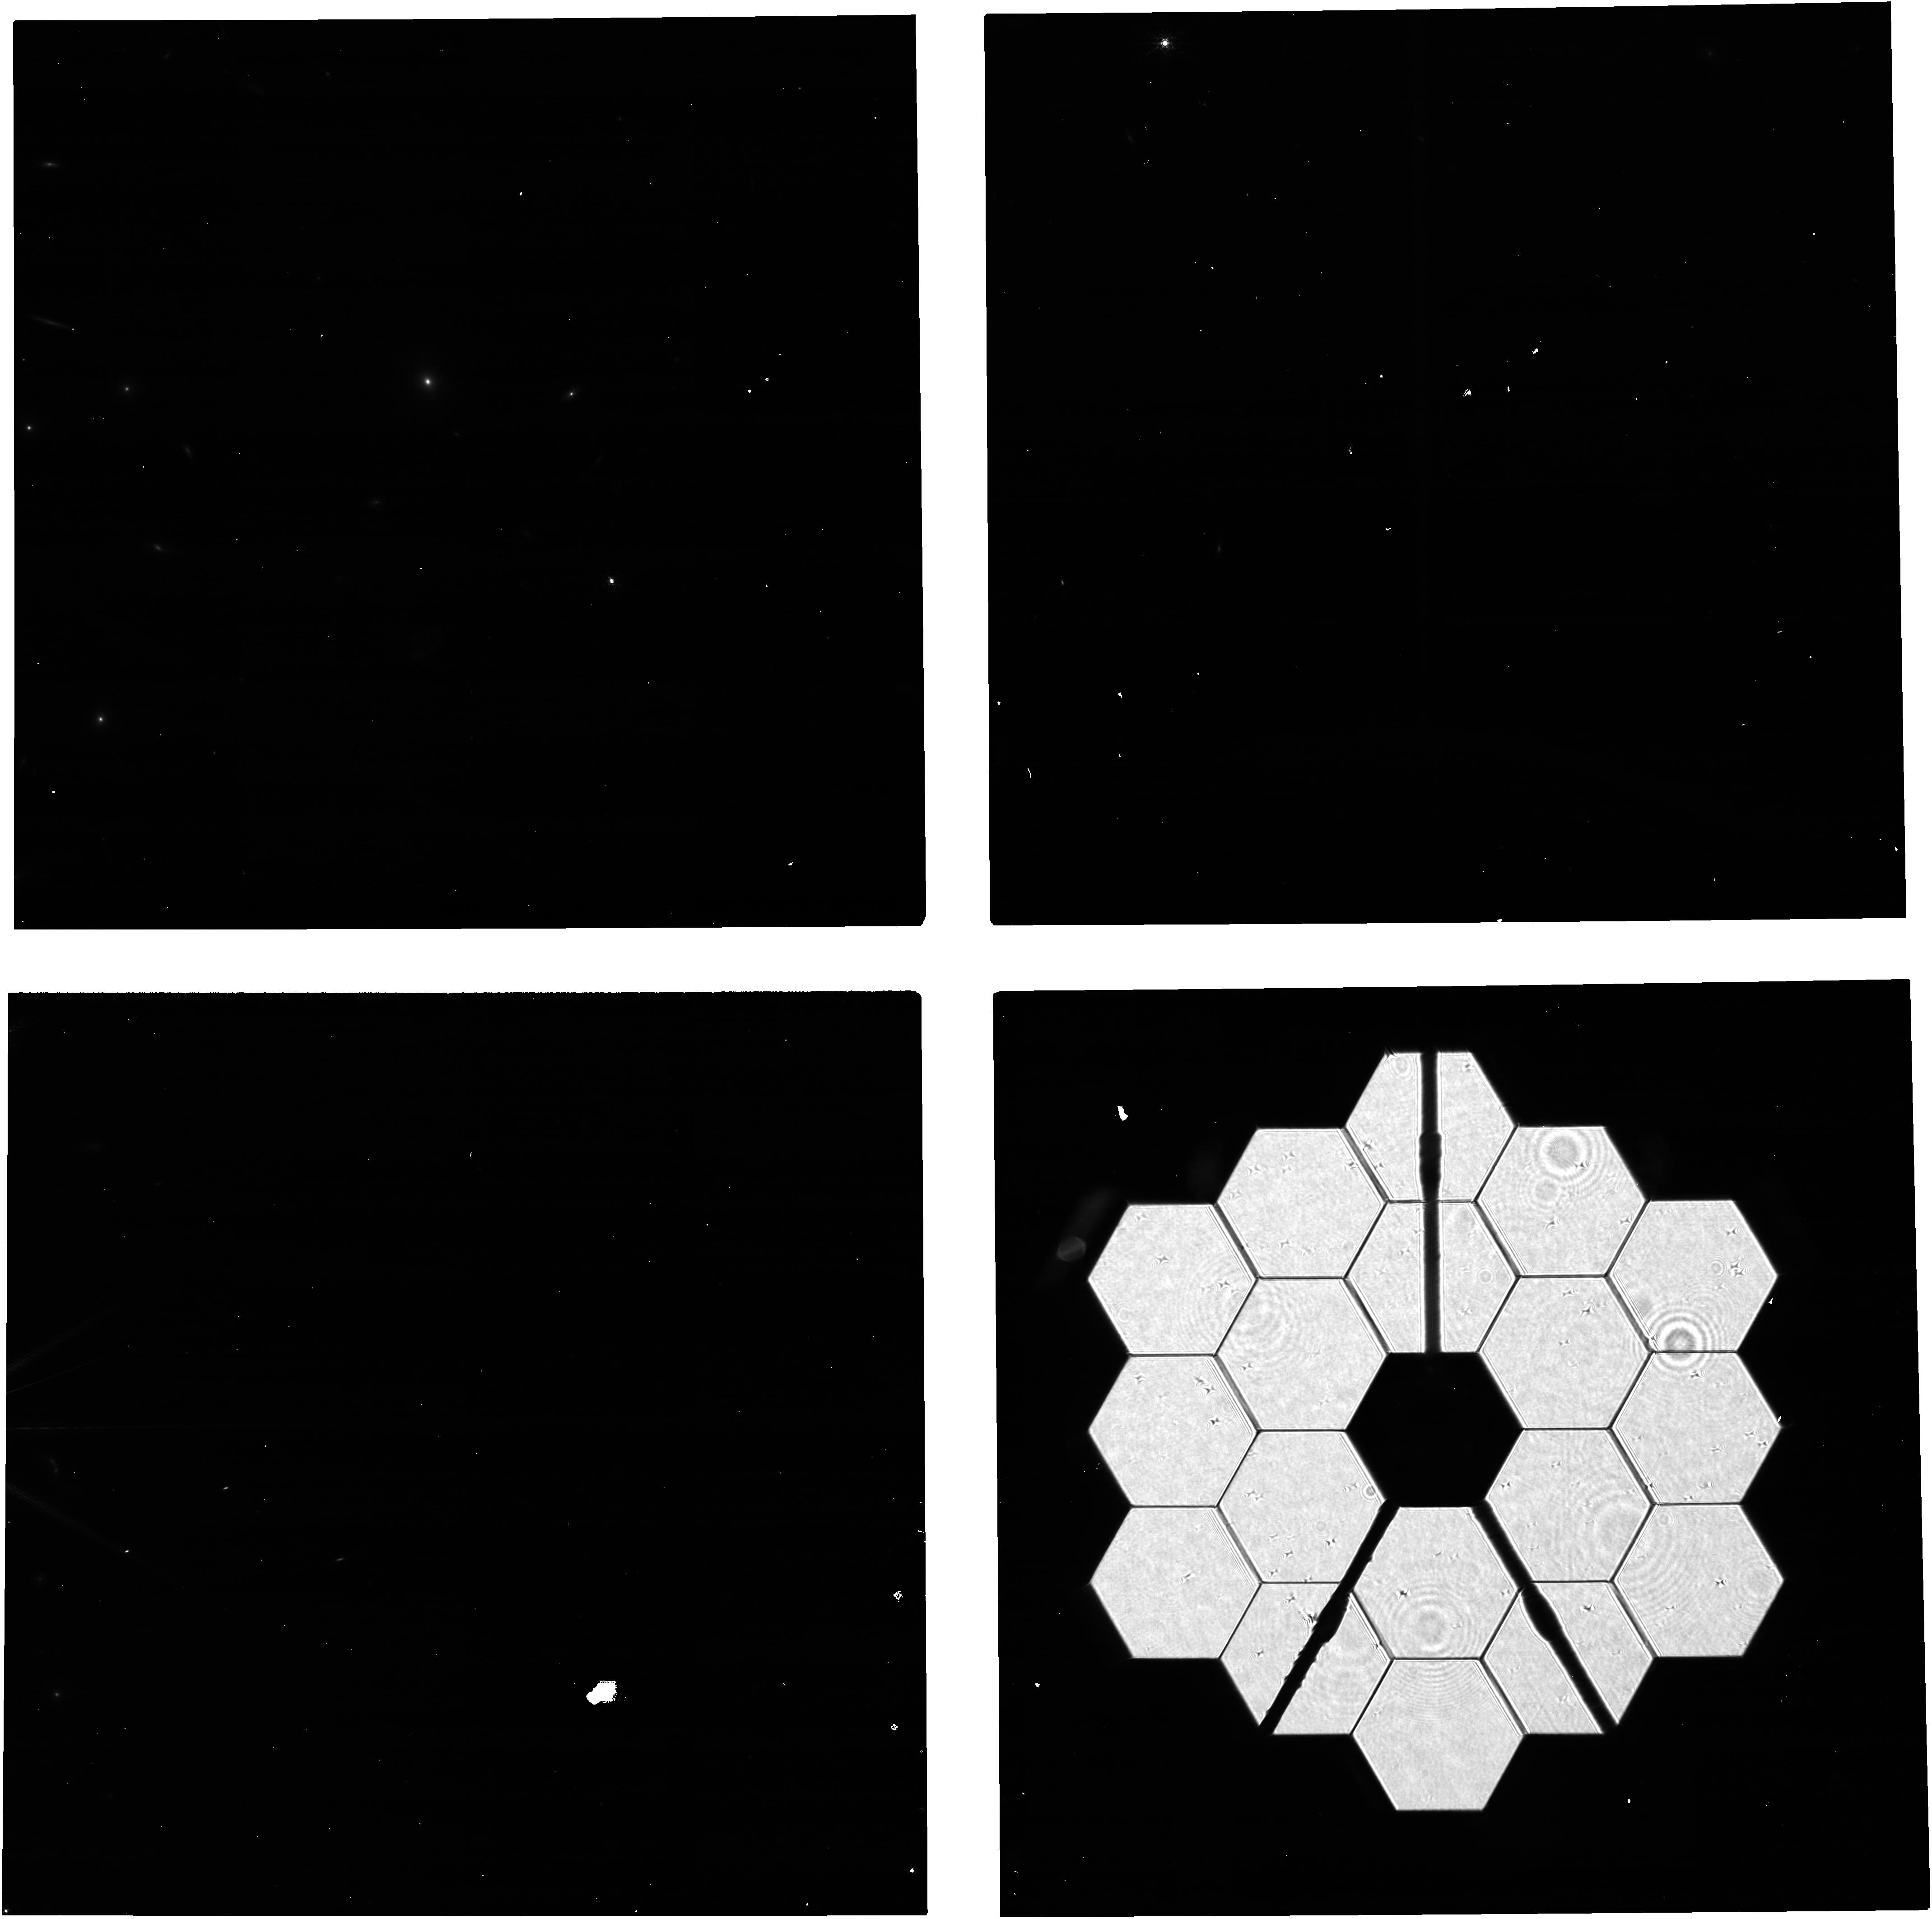
Target: 2MASS-17505832+6914281
Instrument: NIRCAM
Filter: F210M
Exposure: 5 min
Observation ID: jw04510-o004_t003_nircam_clear-f210m

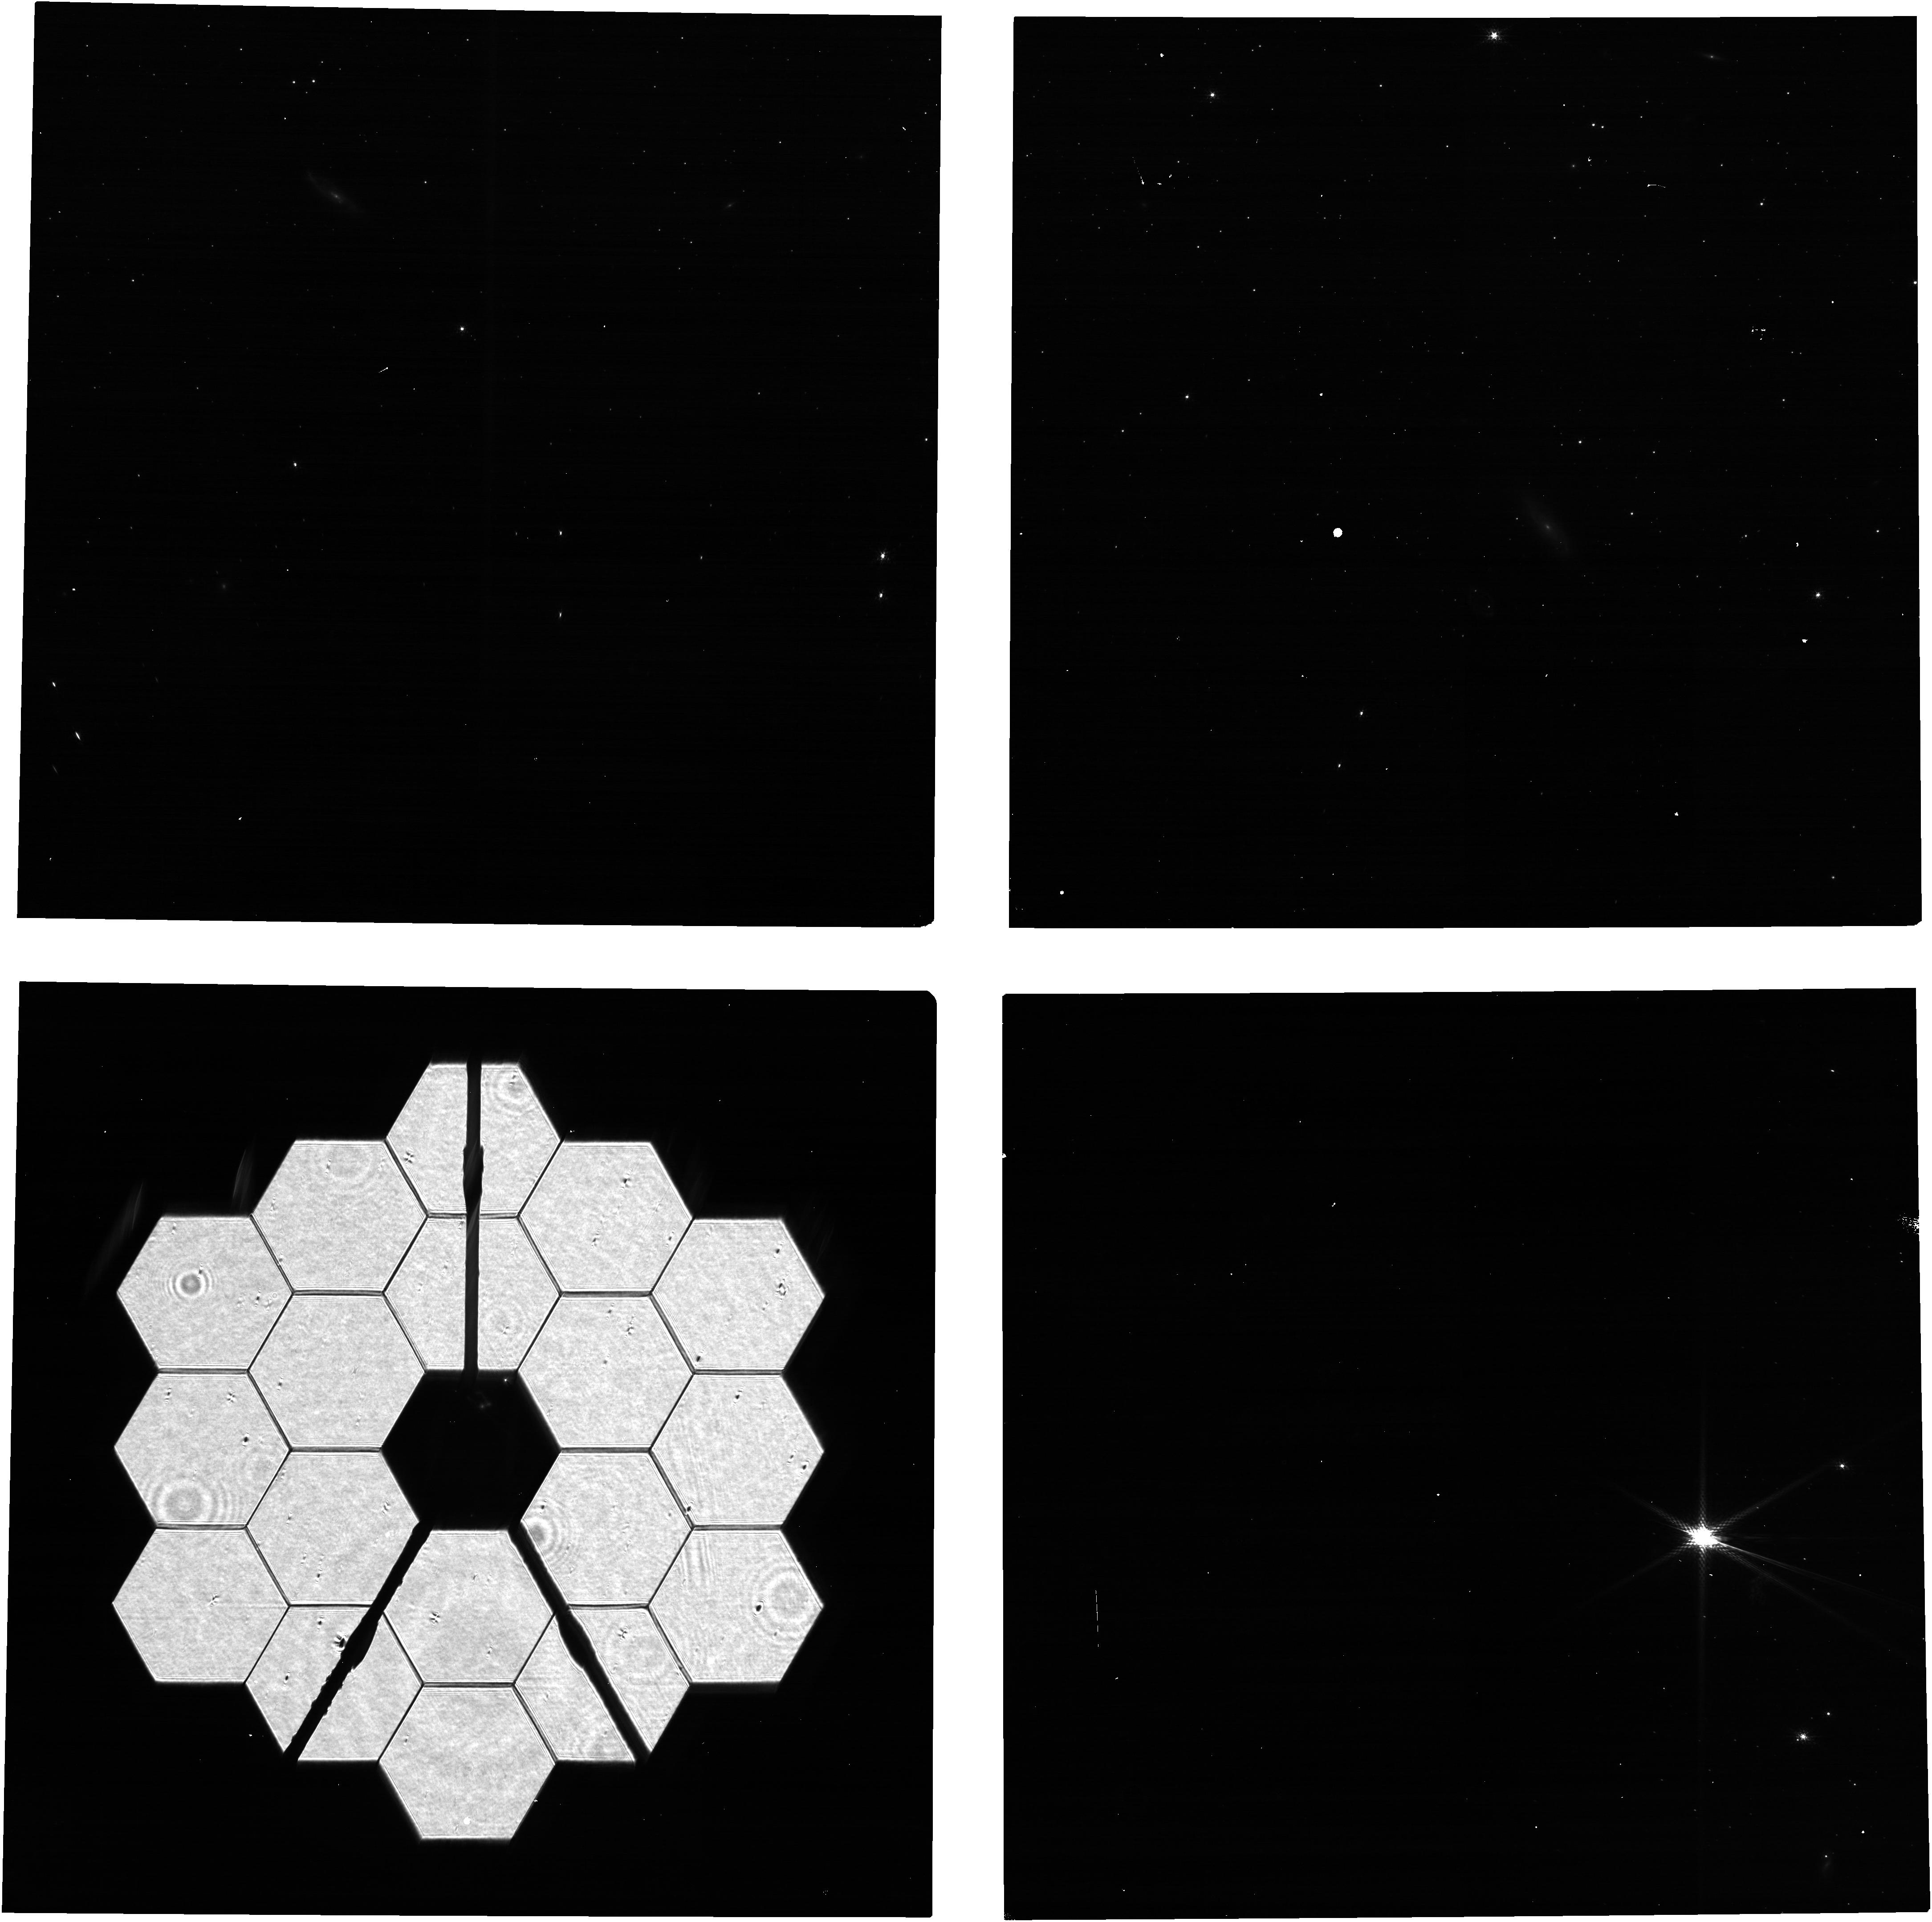
Target: 2MASS-05562621-6359103
Instrument: NIRCAM
Filter: F140M
Exposure: 5 min
Observation ID: jw04510-o001_t001_nircam_clear-f140m

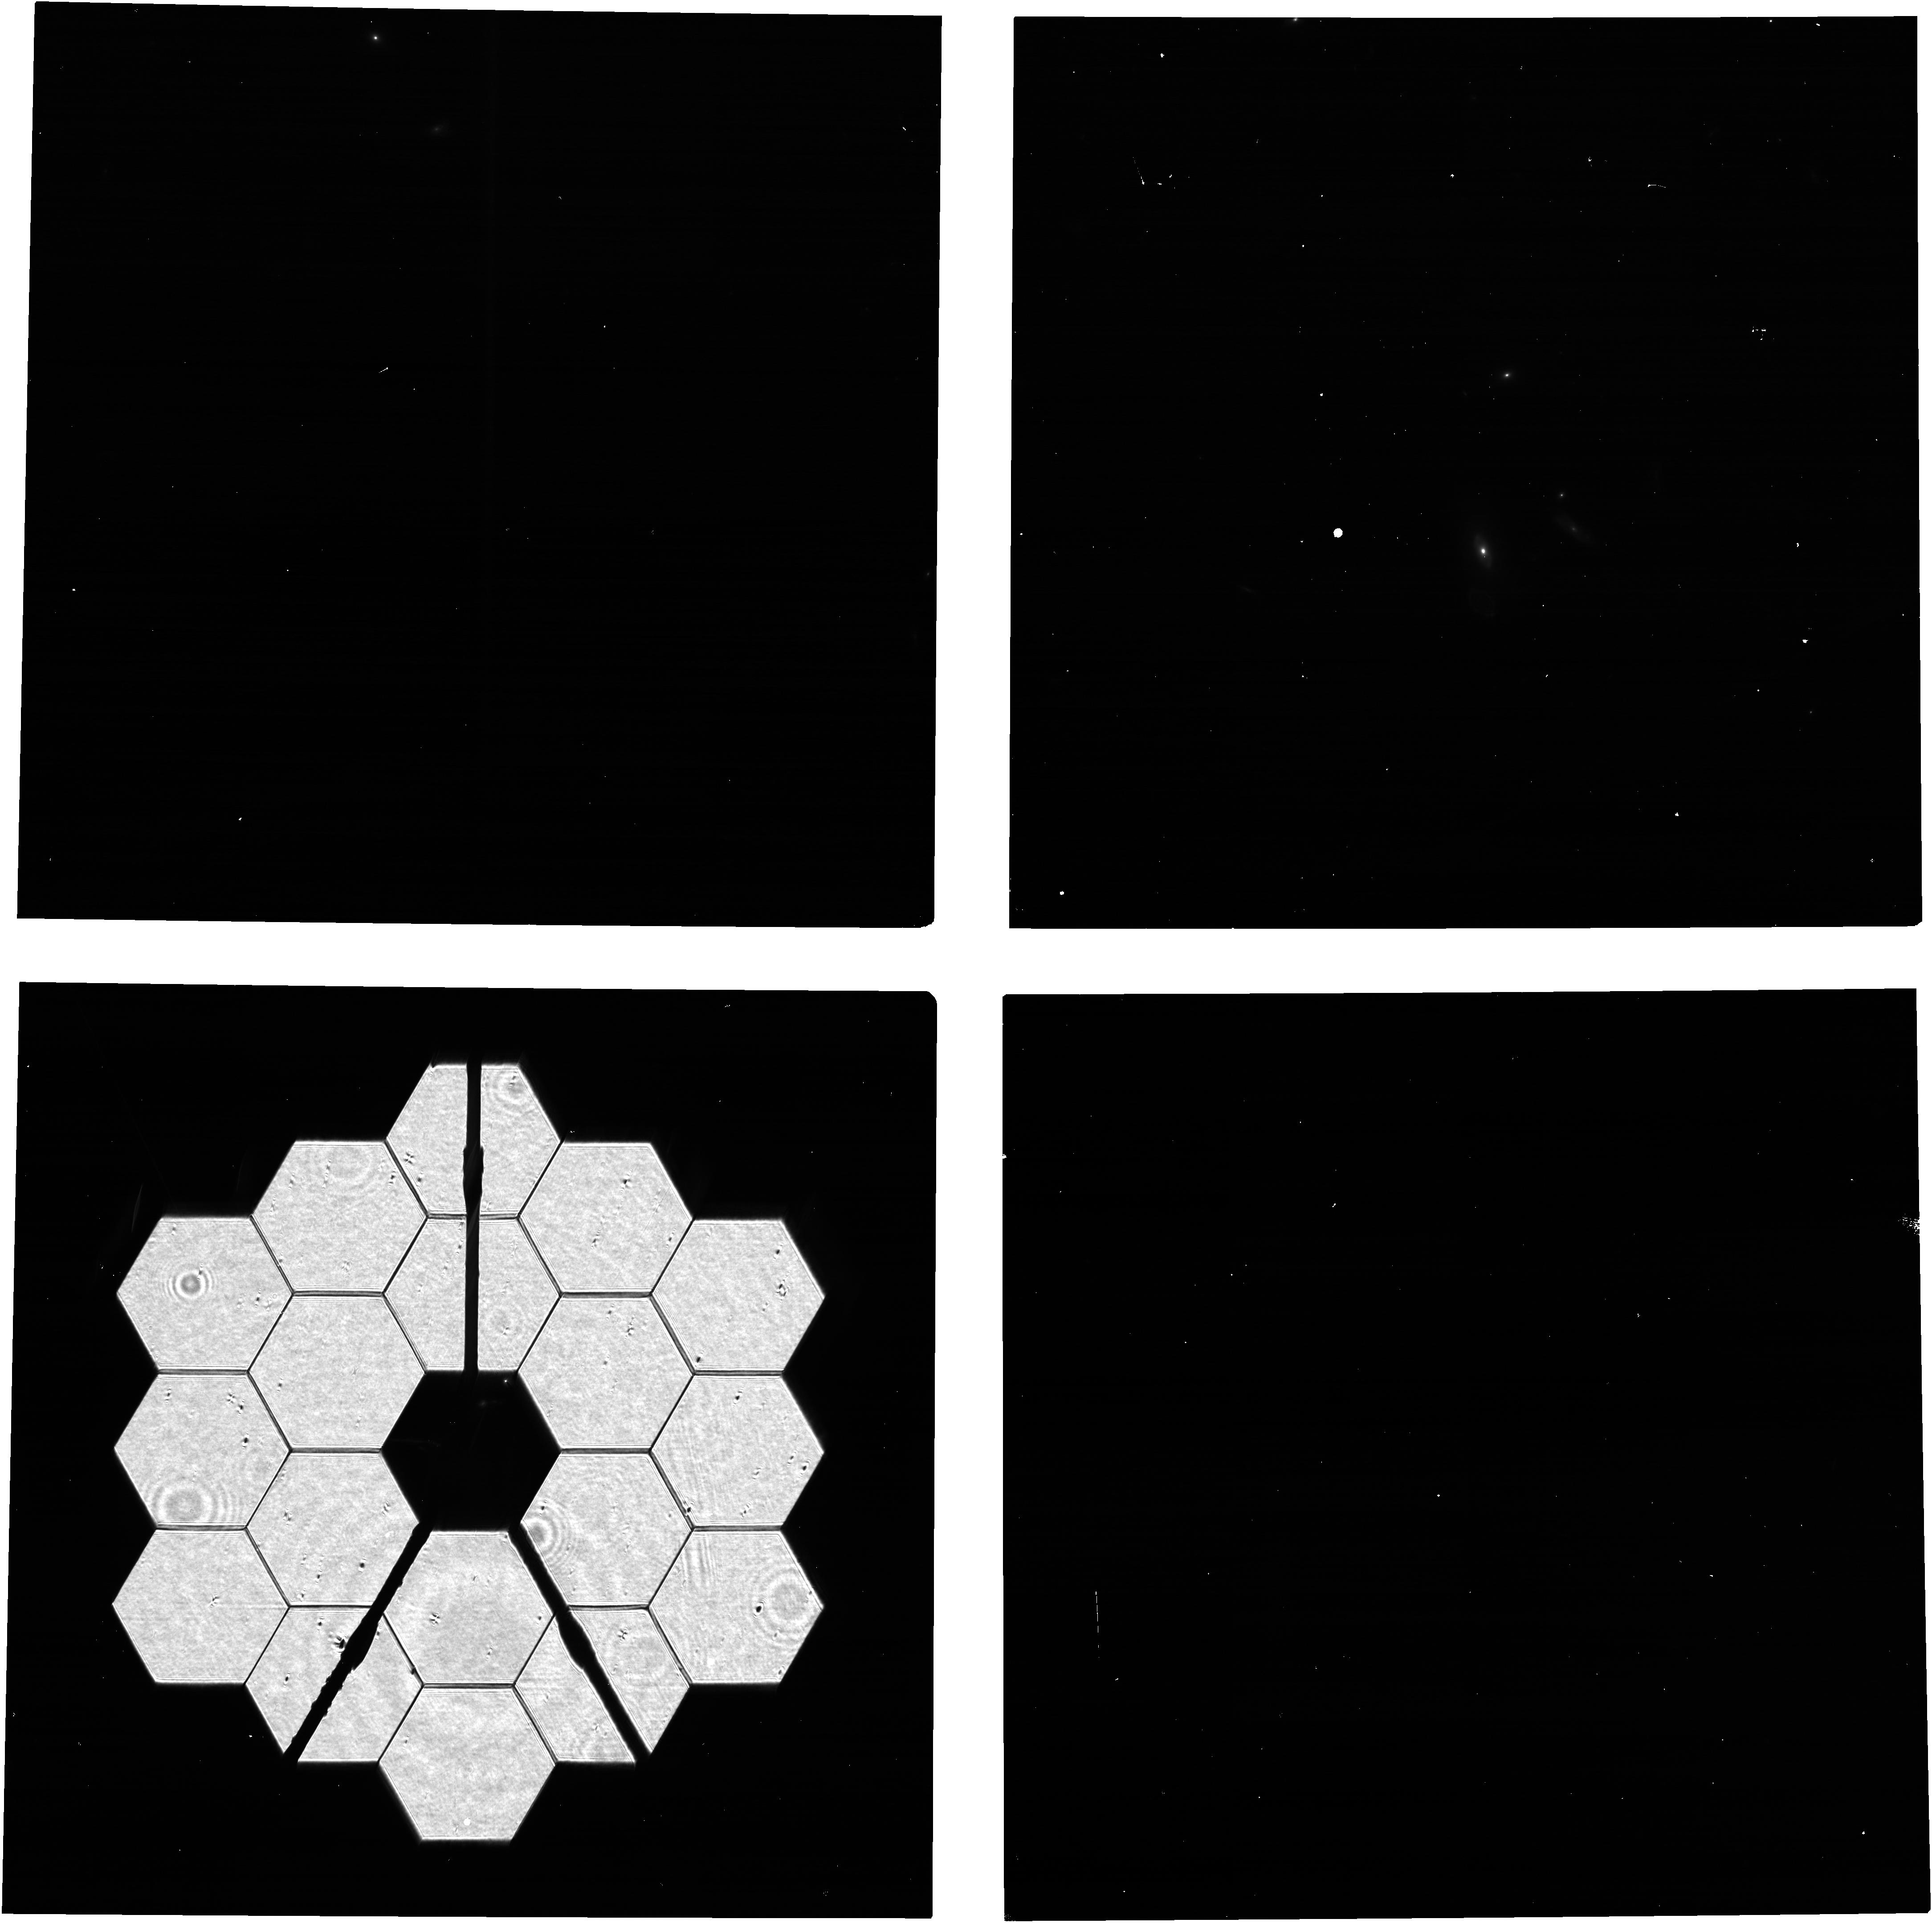
Target: 2MASS-12494253+5132129
Instrument: NIRCAM
Filter: F140M
Exposure: 5 min
Observation ID: jw04510-o003_t004_nircam_clear-f140m

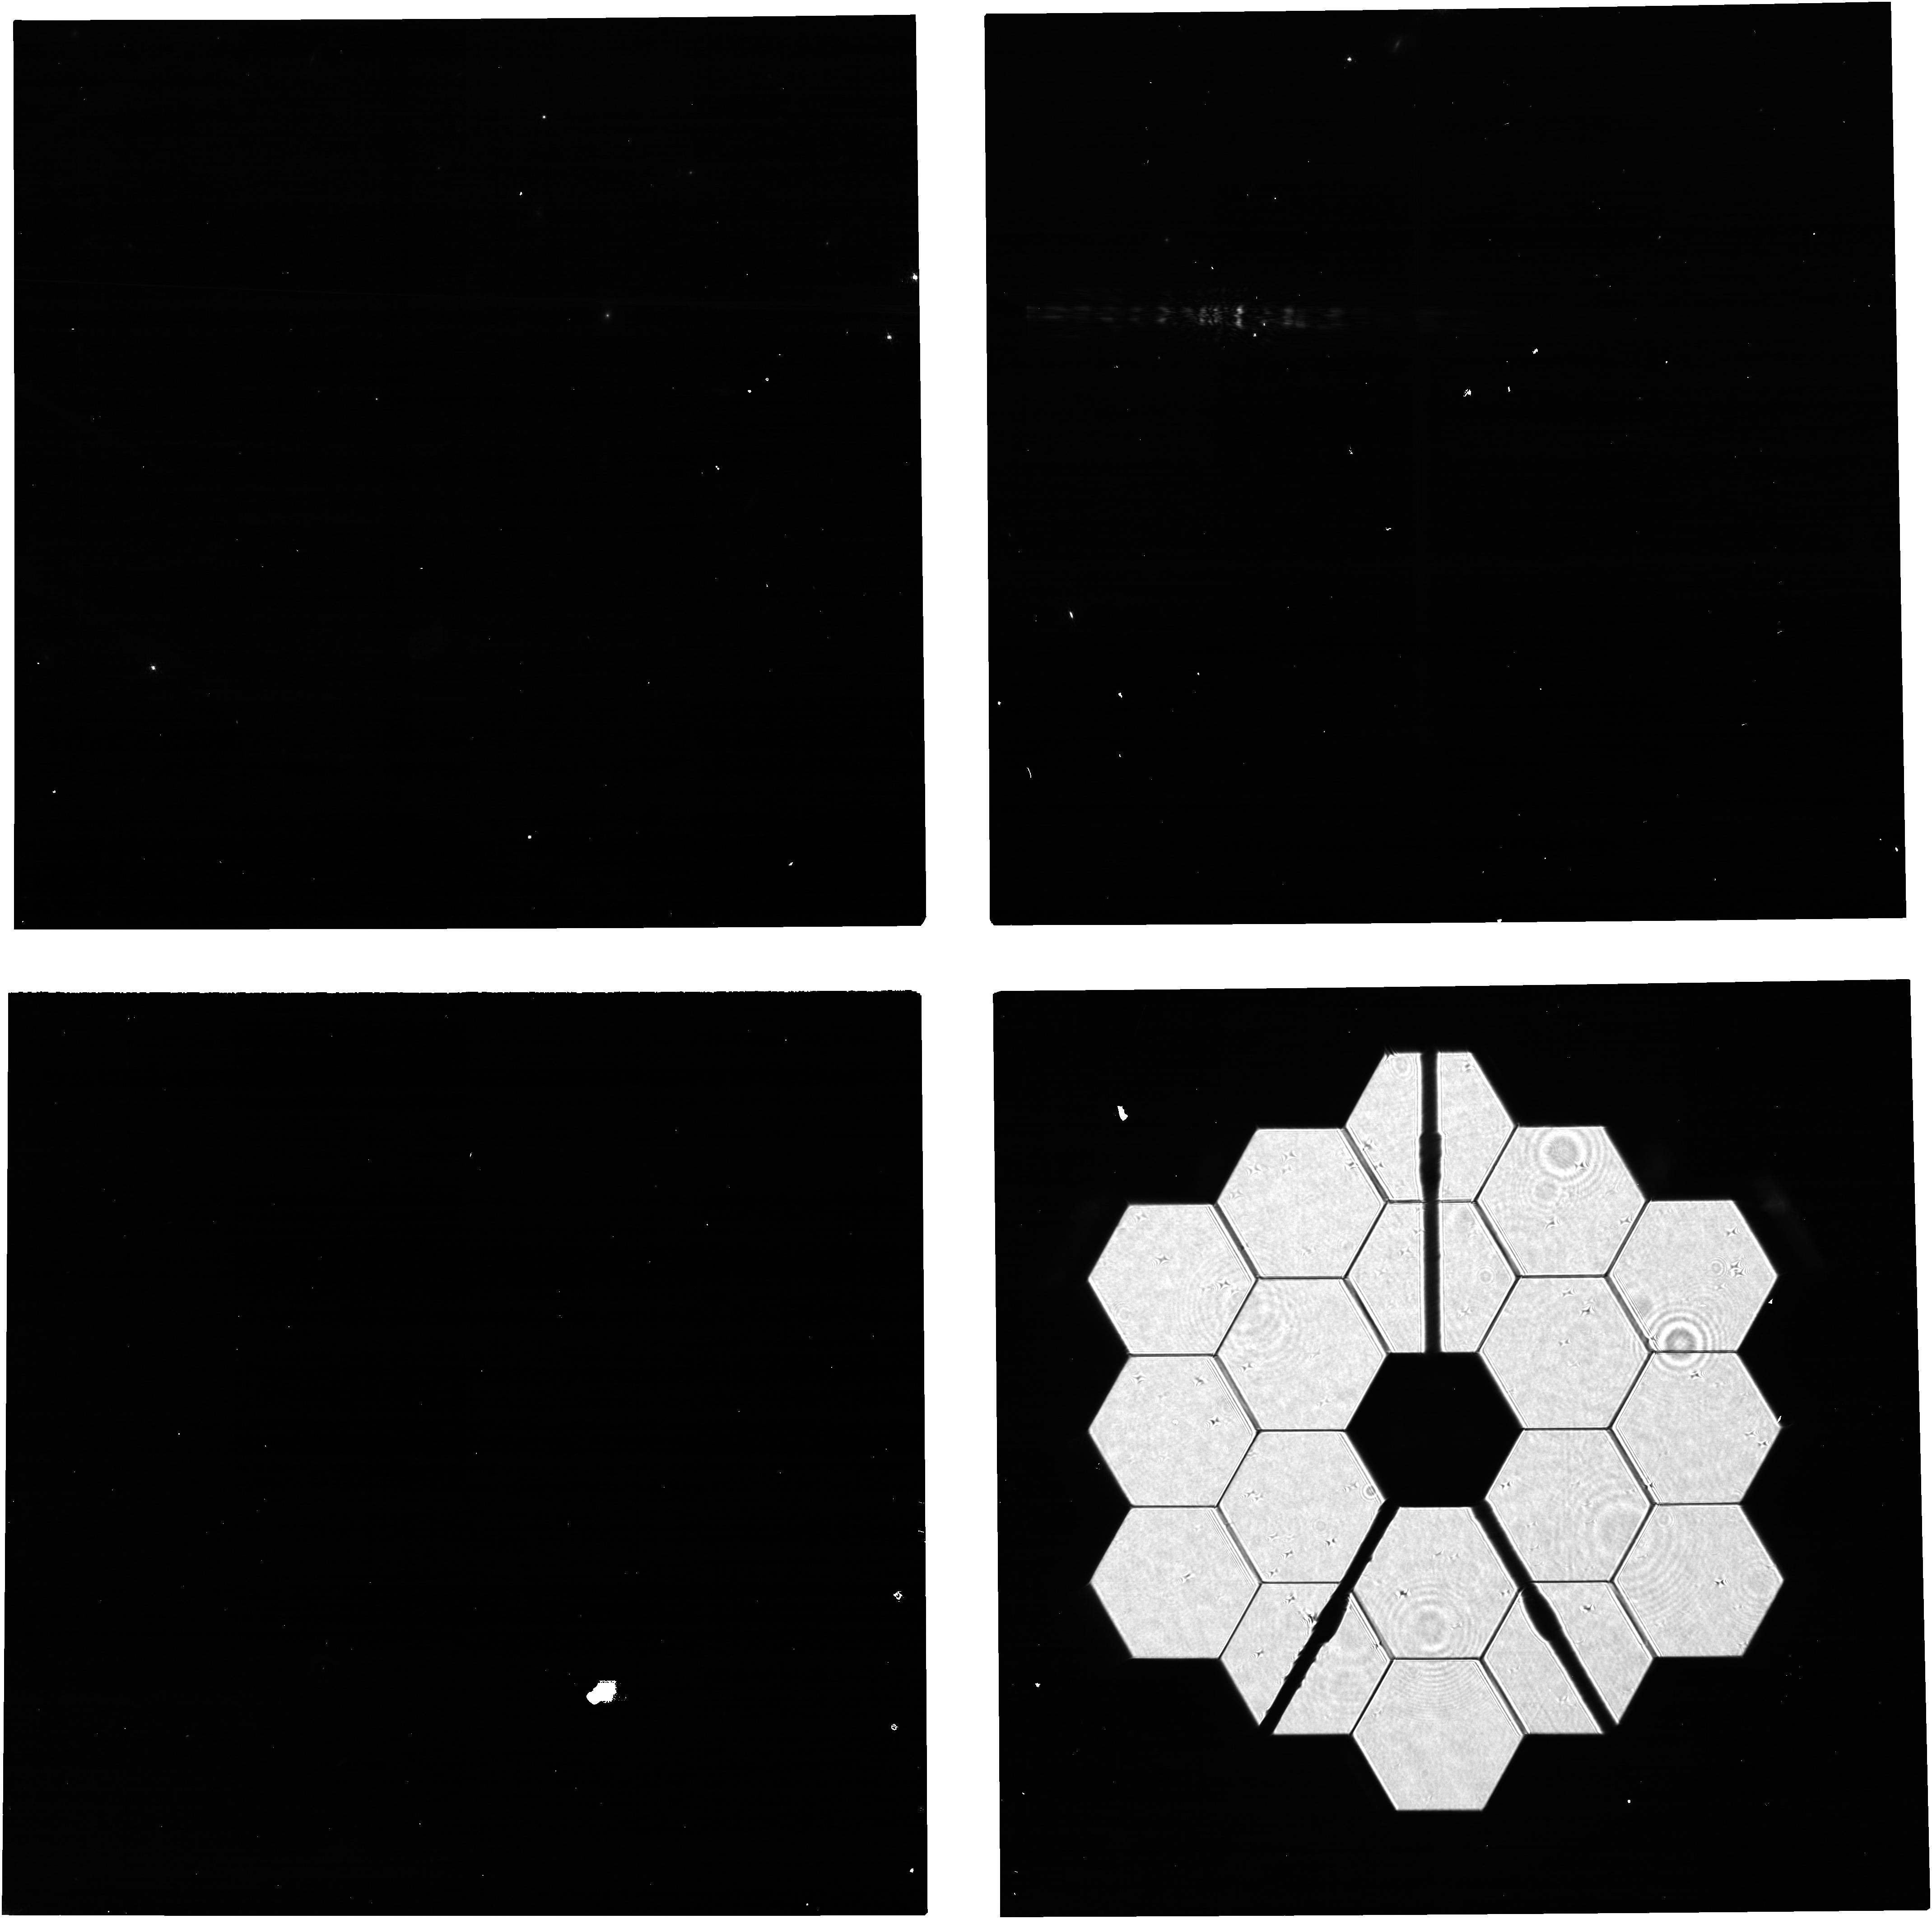
Target: 2MASS-19590854+7313564
Instrument: NIRCAM
Filter: F210M
Exposure: 5 min
Observation ID: jw04510-o002_t002_nircam_clear-f210m

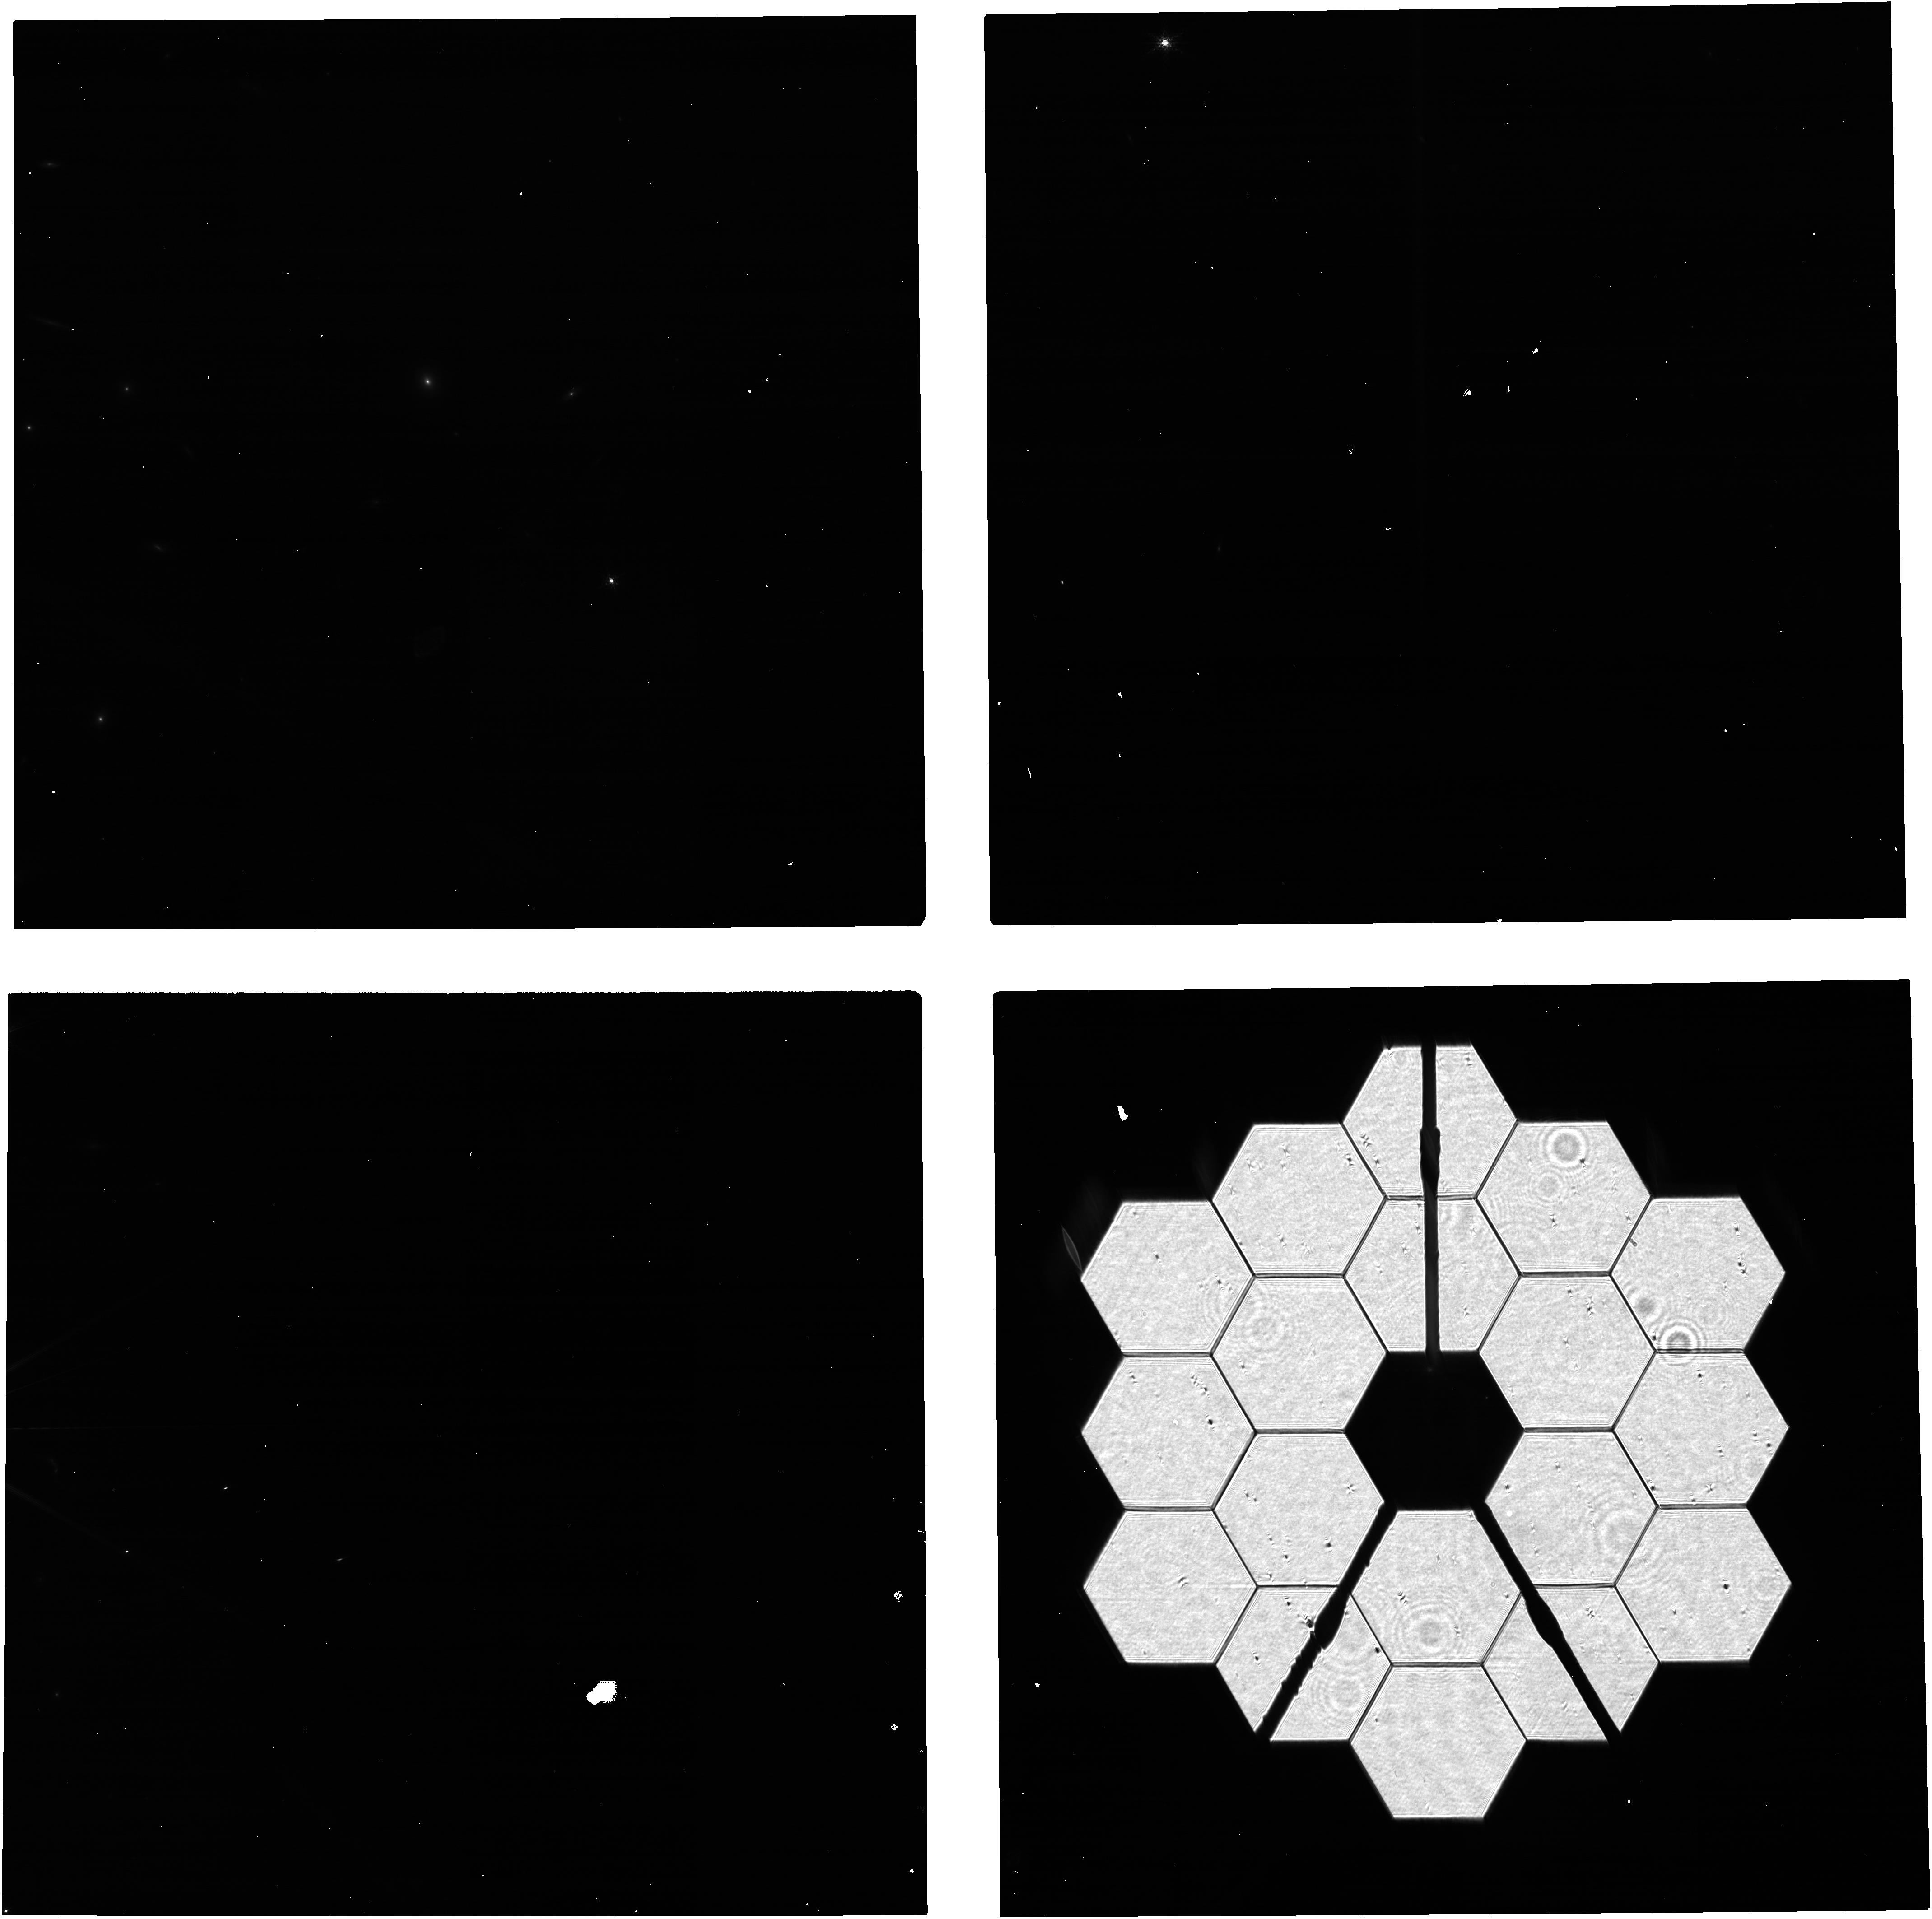
Target: 2MASS-17505832+6914281
Instrument: NIRCAM
Filter: F140M
Exposure: 5 min
Observation ID: jw04510-o004_t003_nircam_clear-f140m

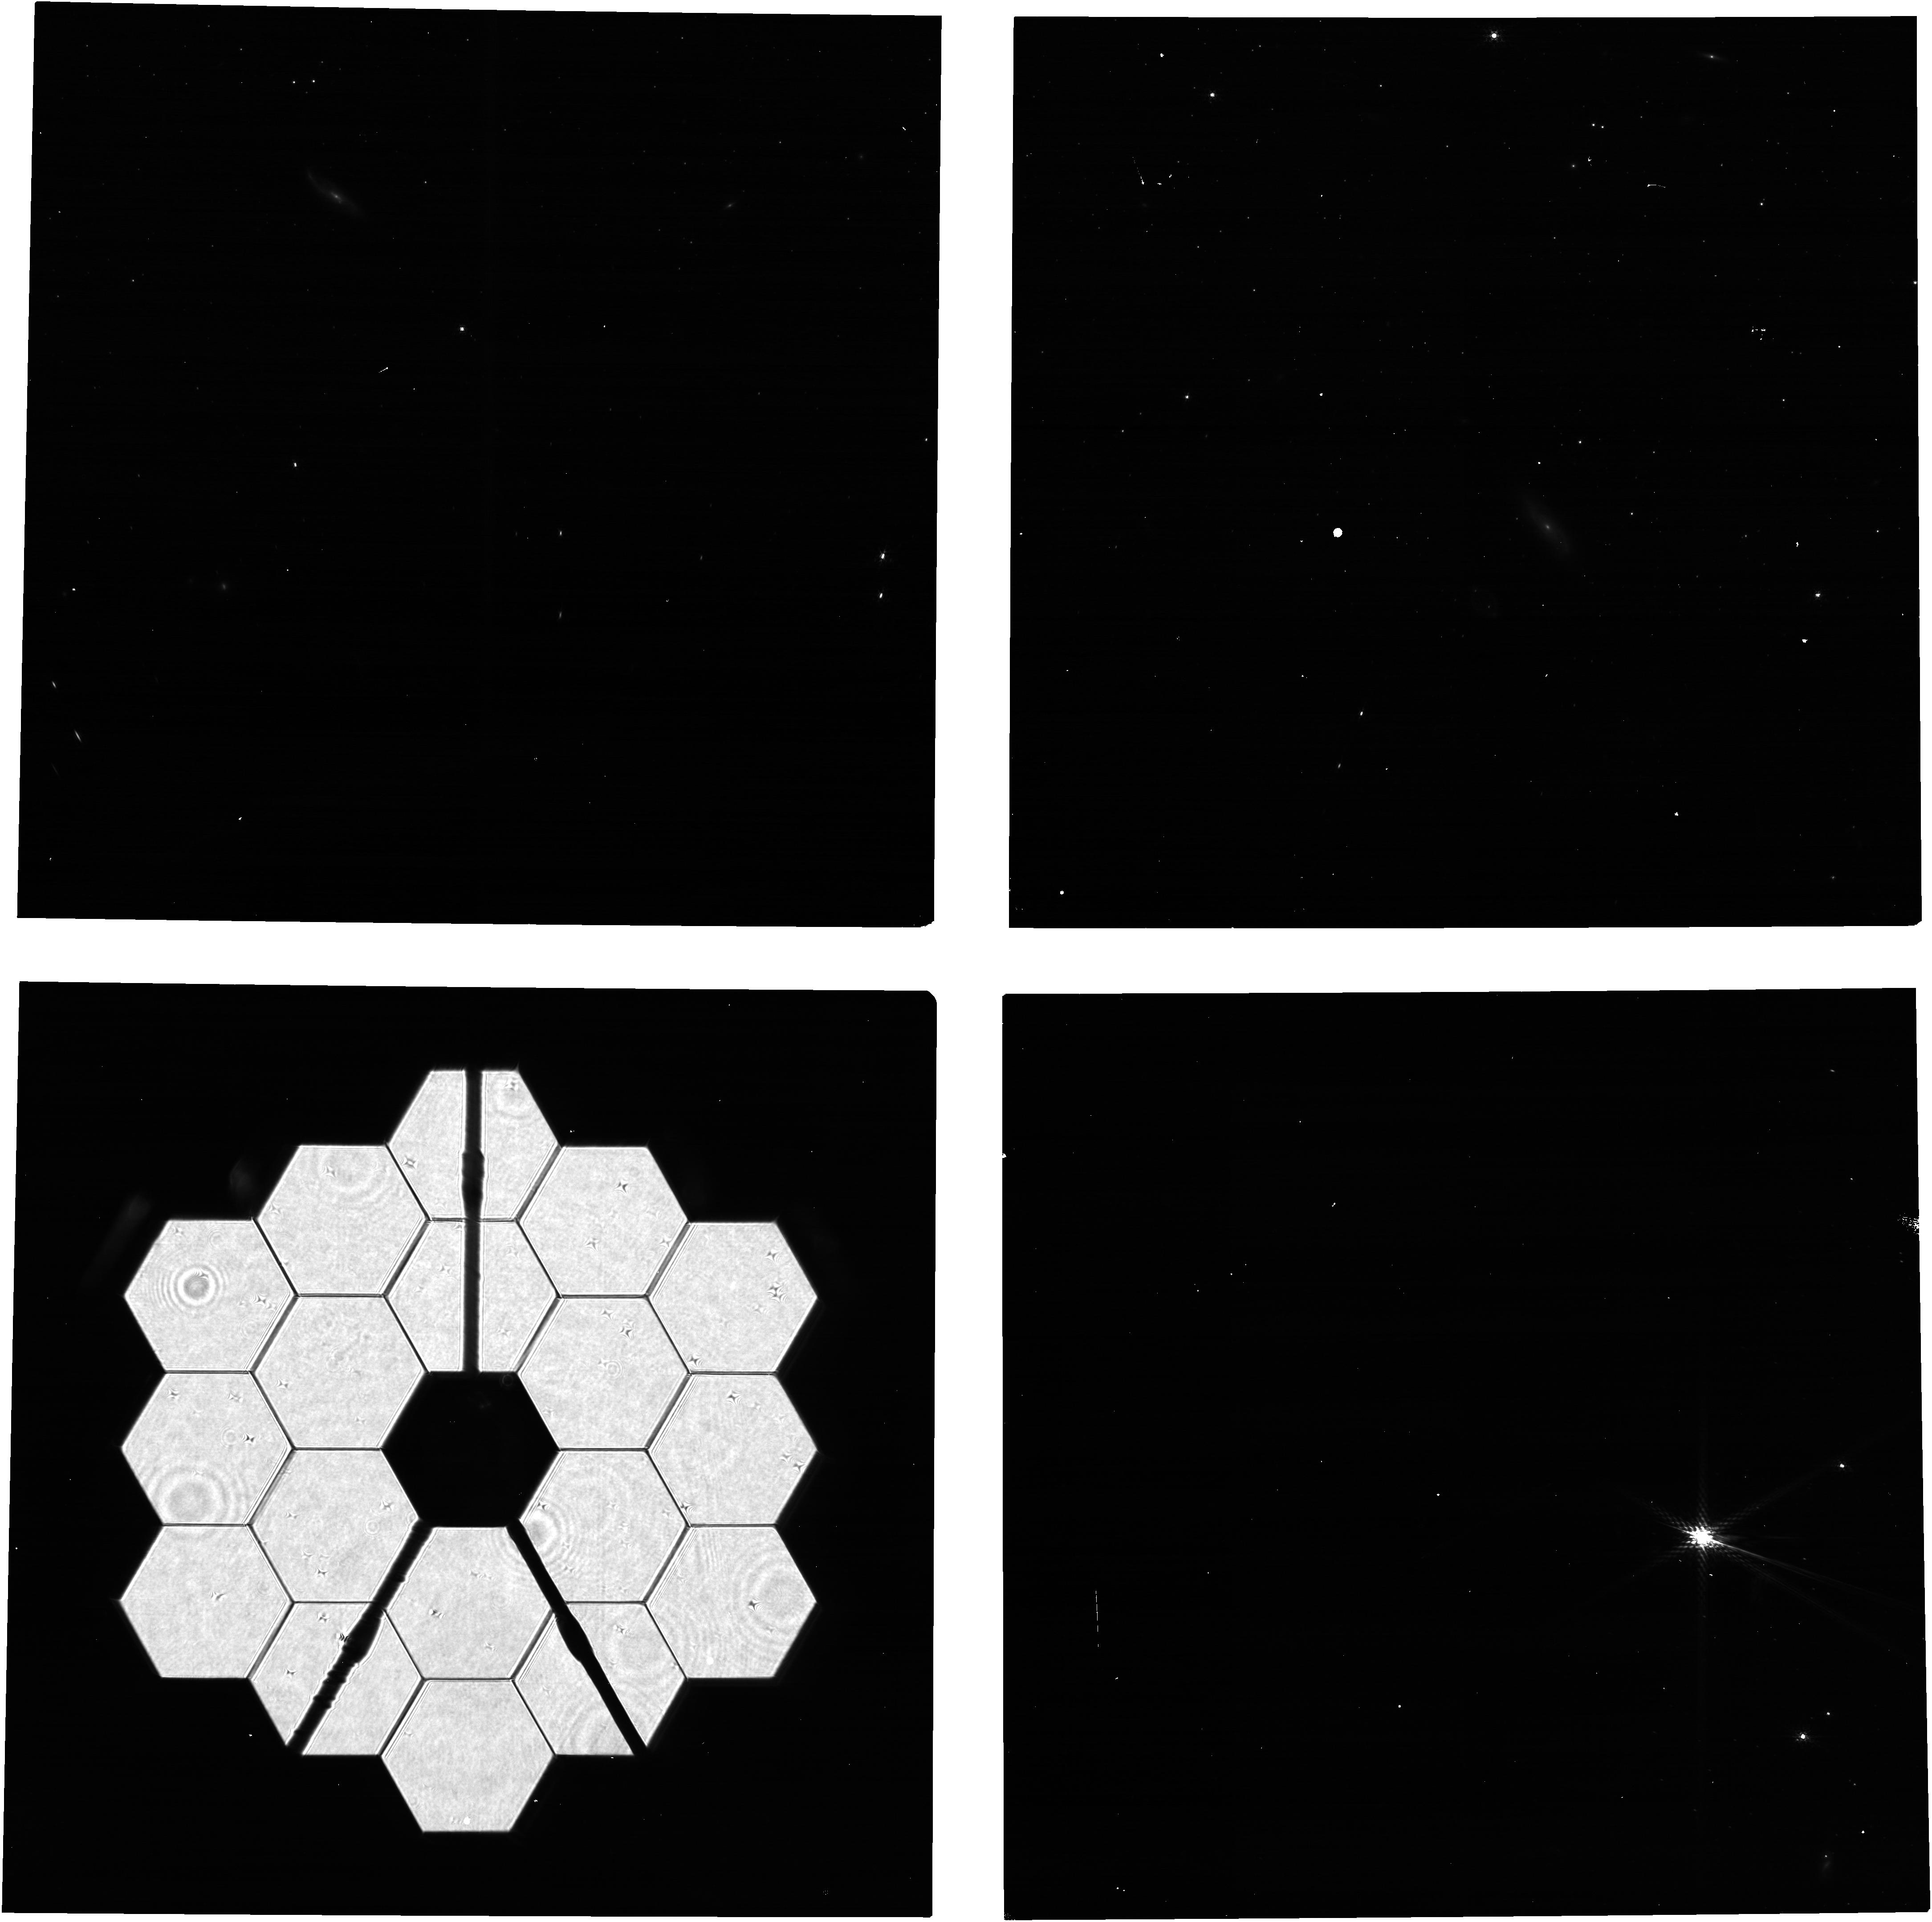
Target: 2MASS-05562621-6359103
Instrument: NIRCAM
Filter: F210M
Exposure: 5 min
Observation ID: jw04510-o001_t001_nircam_clear-f210m

NIRCam PIL Images for Monitoring the Primary Mirror (PI: Beck, Tracy)

Quarterly NIRCam PIL images are requested to monitor the state of the primary mirror. PIL images will be inspected to identify and characterize features due to micro-meteoroid degradation, both those previously identified in WFE maps from phase retrieval and those for which the damage from individual micro-meteoroid are below the detection threshold in phase retrieval but are readily identifiable in PIL images. The features will be analyzed with detailed physical optical models in an effort to gain further knowledge of the shape and magnitude of the damage, both in WFE and reflectivity, beyond what can be derived from phase retrieval. The goal is to use the results to accumulate statistical knowledge of the distribution of degradation, for the purpose of characterizing and monitoring observatory throughput and WFE and perhaps informing operations in strategies to minimize future degradation.